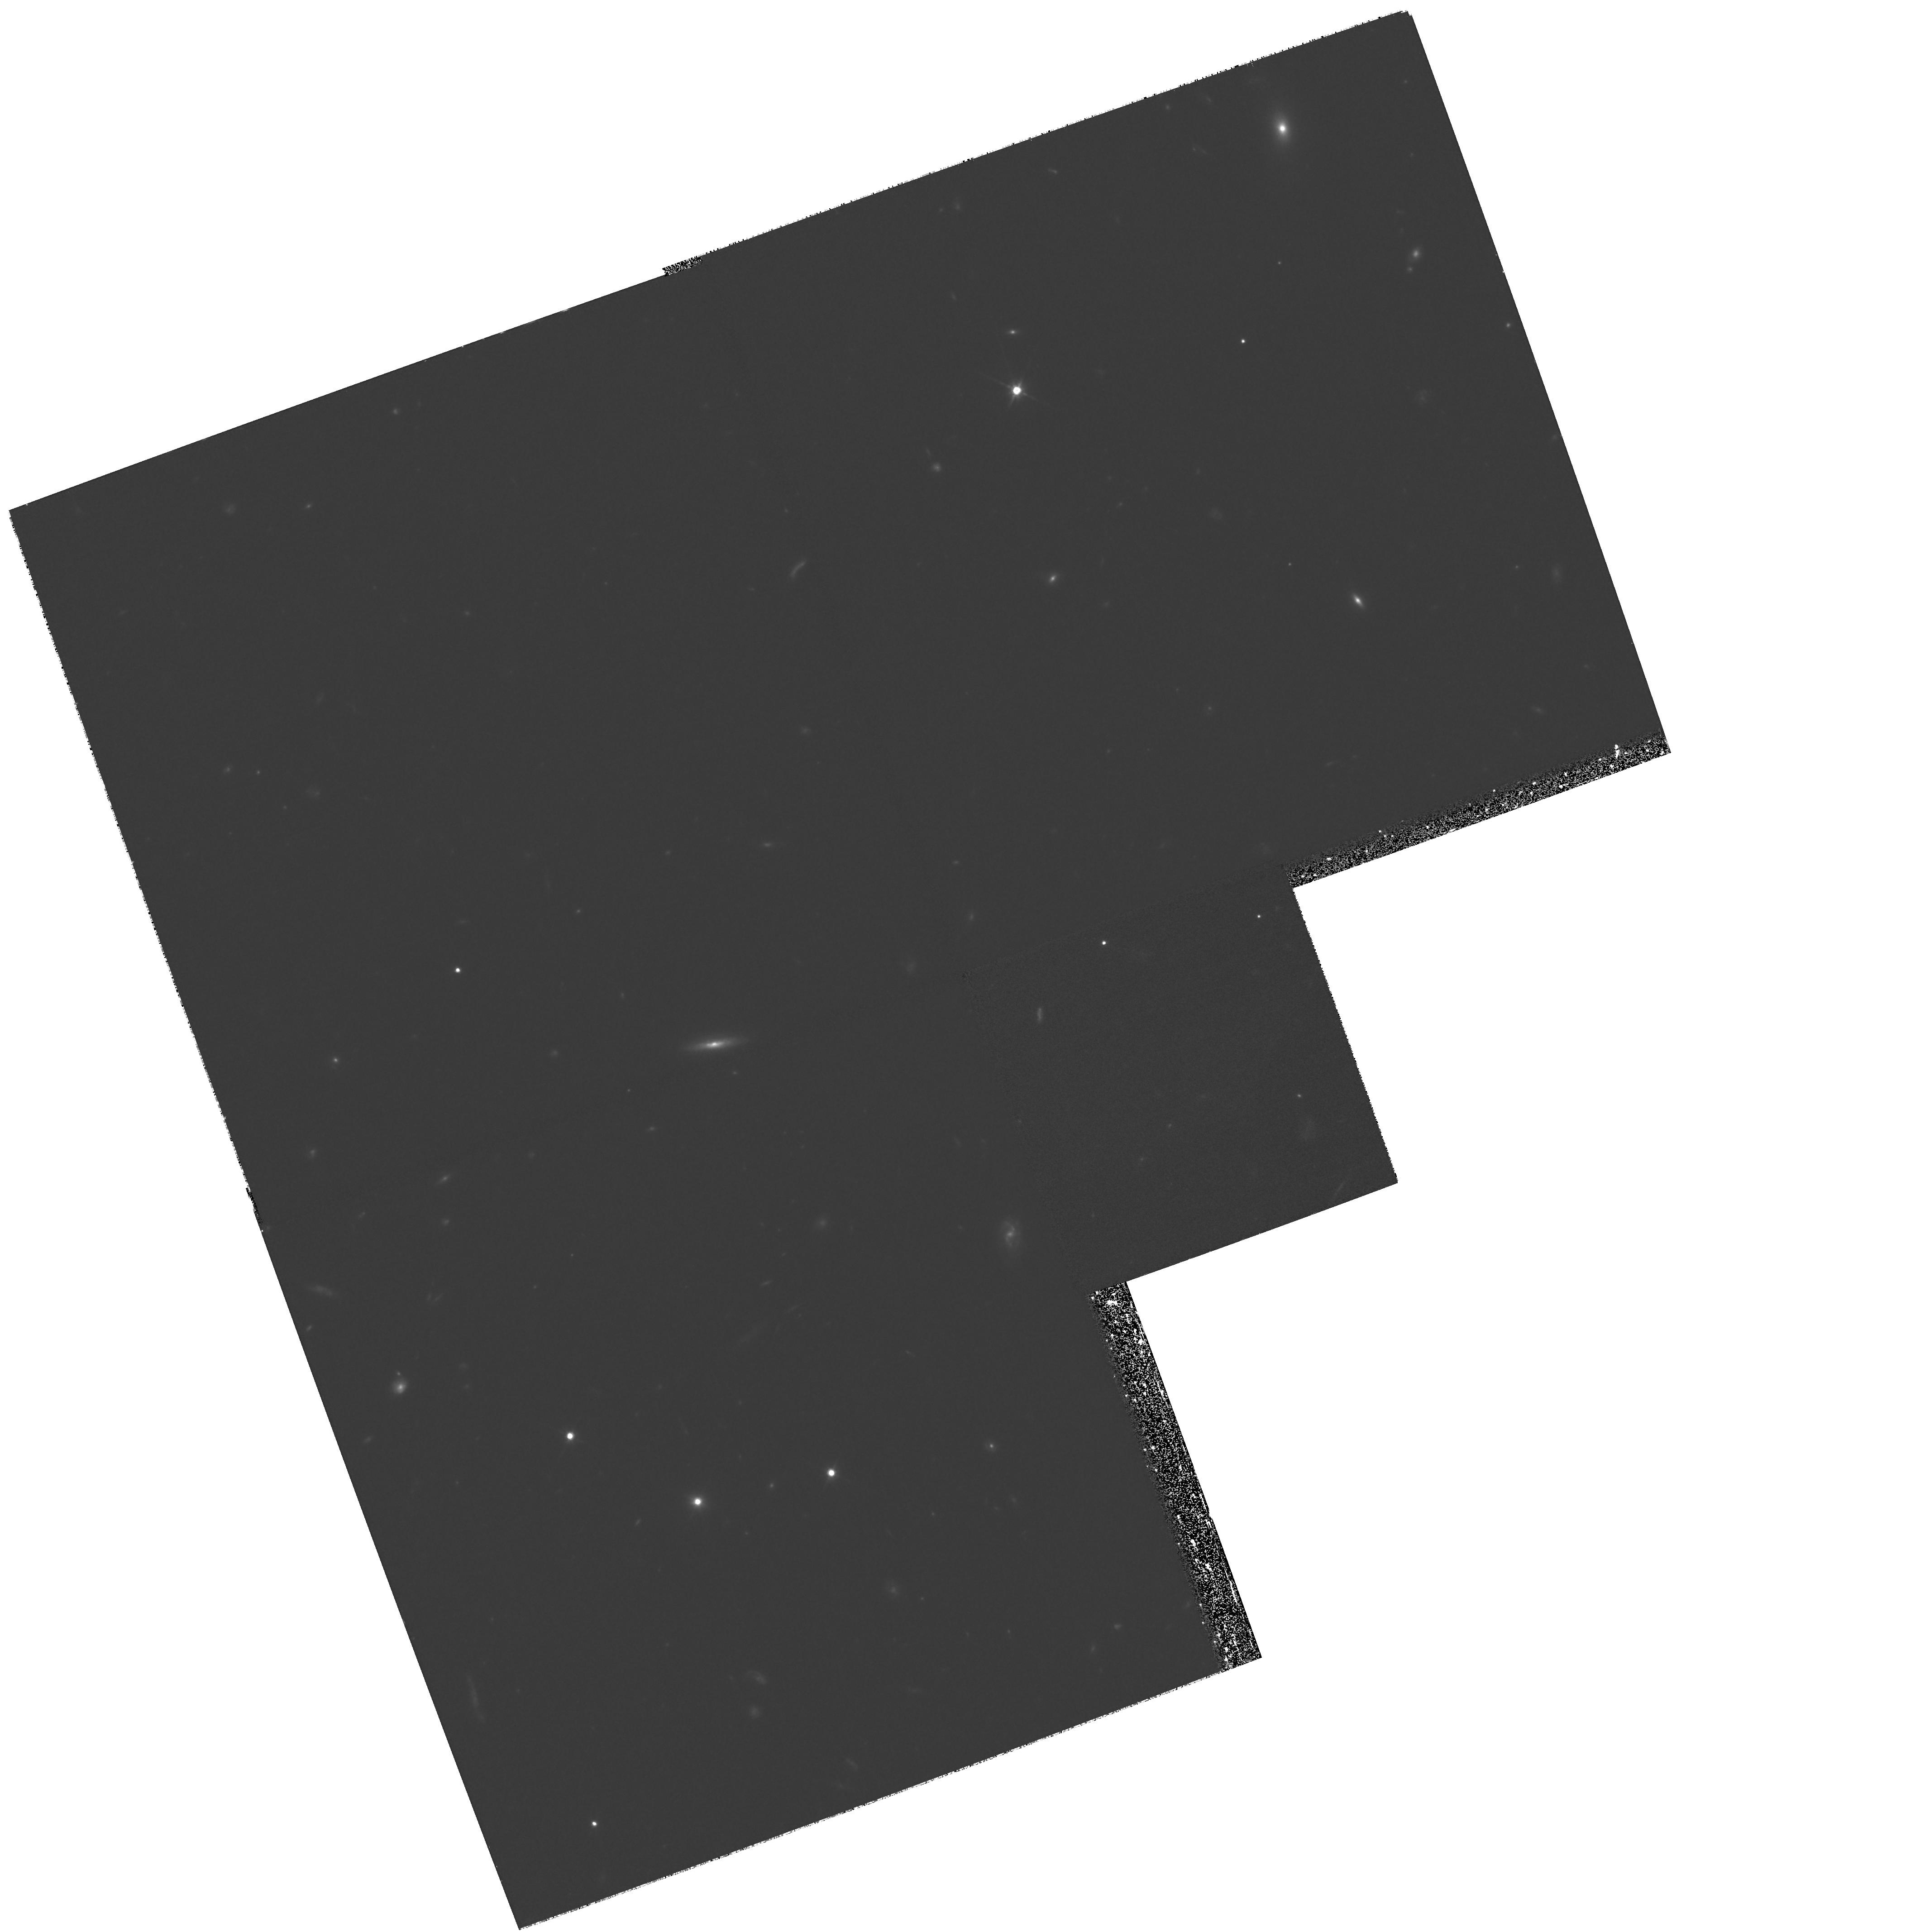
Target: CDF2
Instrument: WFPC2/PC
Filter: F814W
Exposure: 1.6 h
Observation ID: hst_8809_02_wfpc2_pc_f814w_u68j02

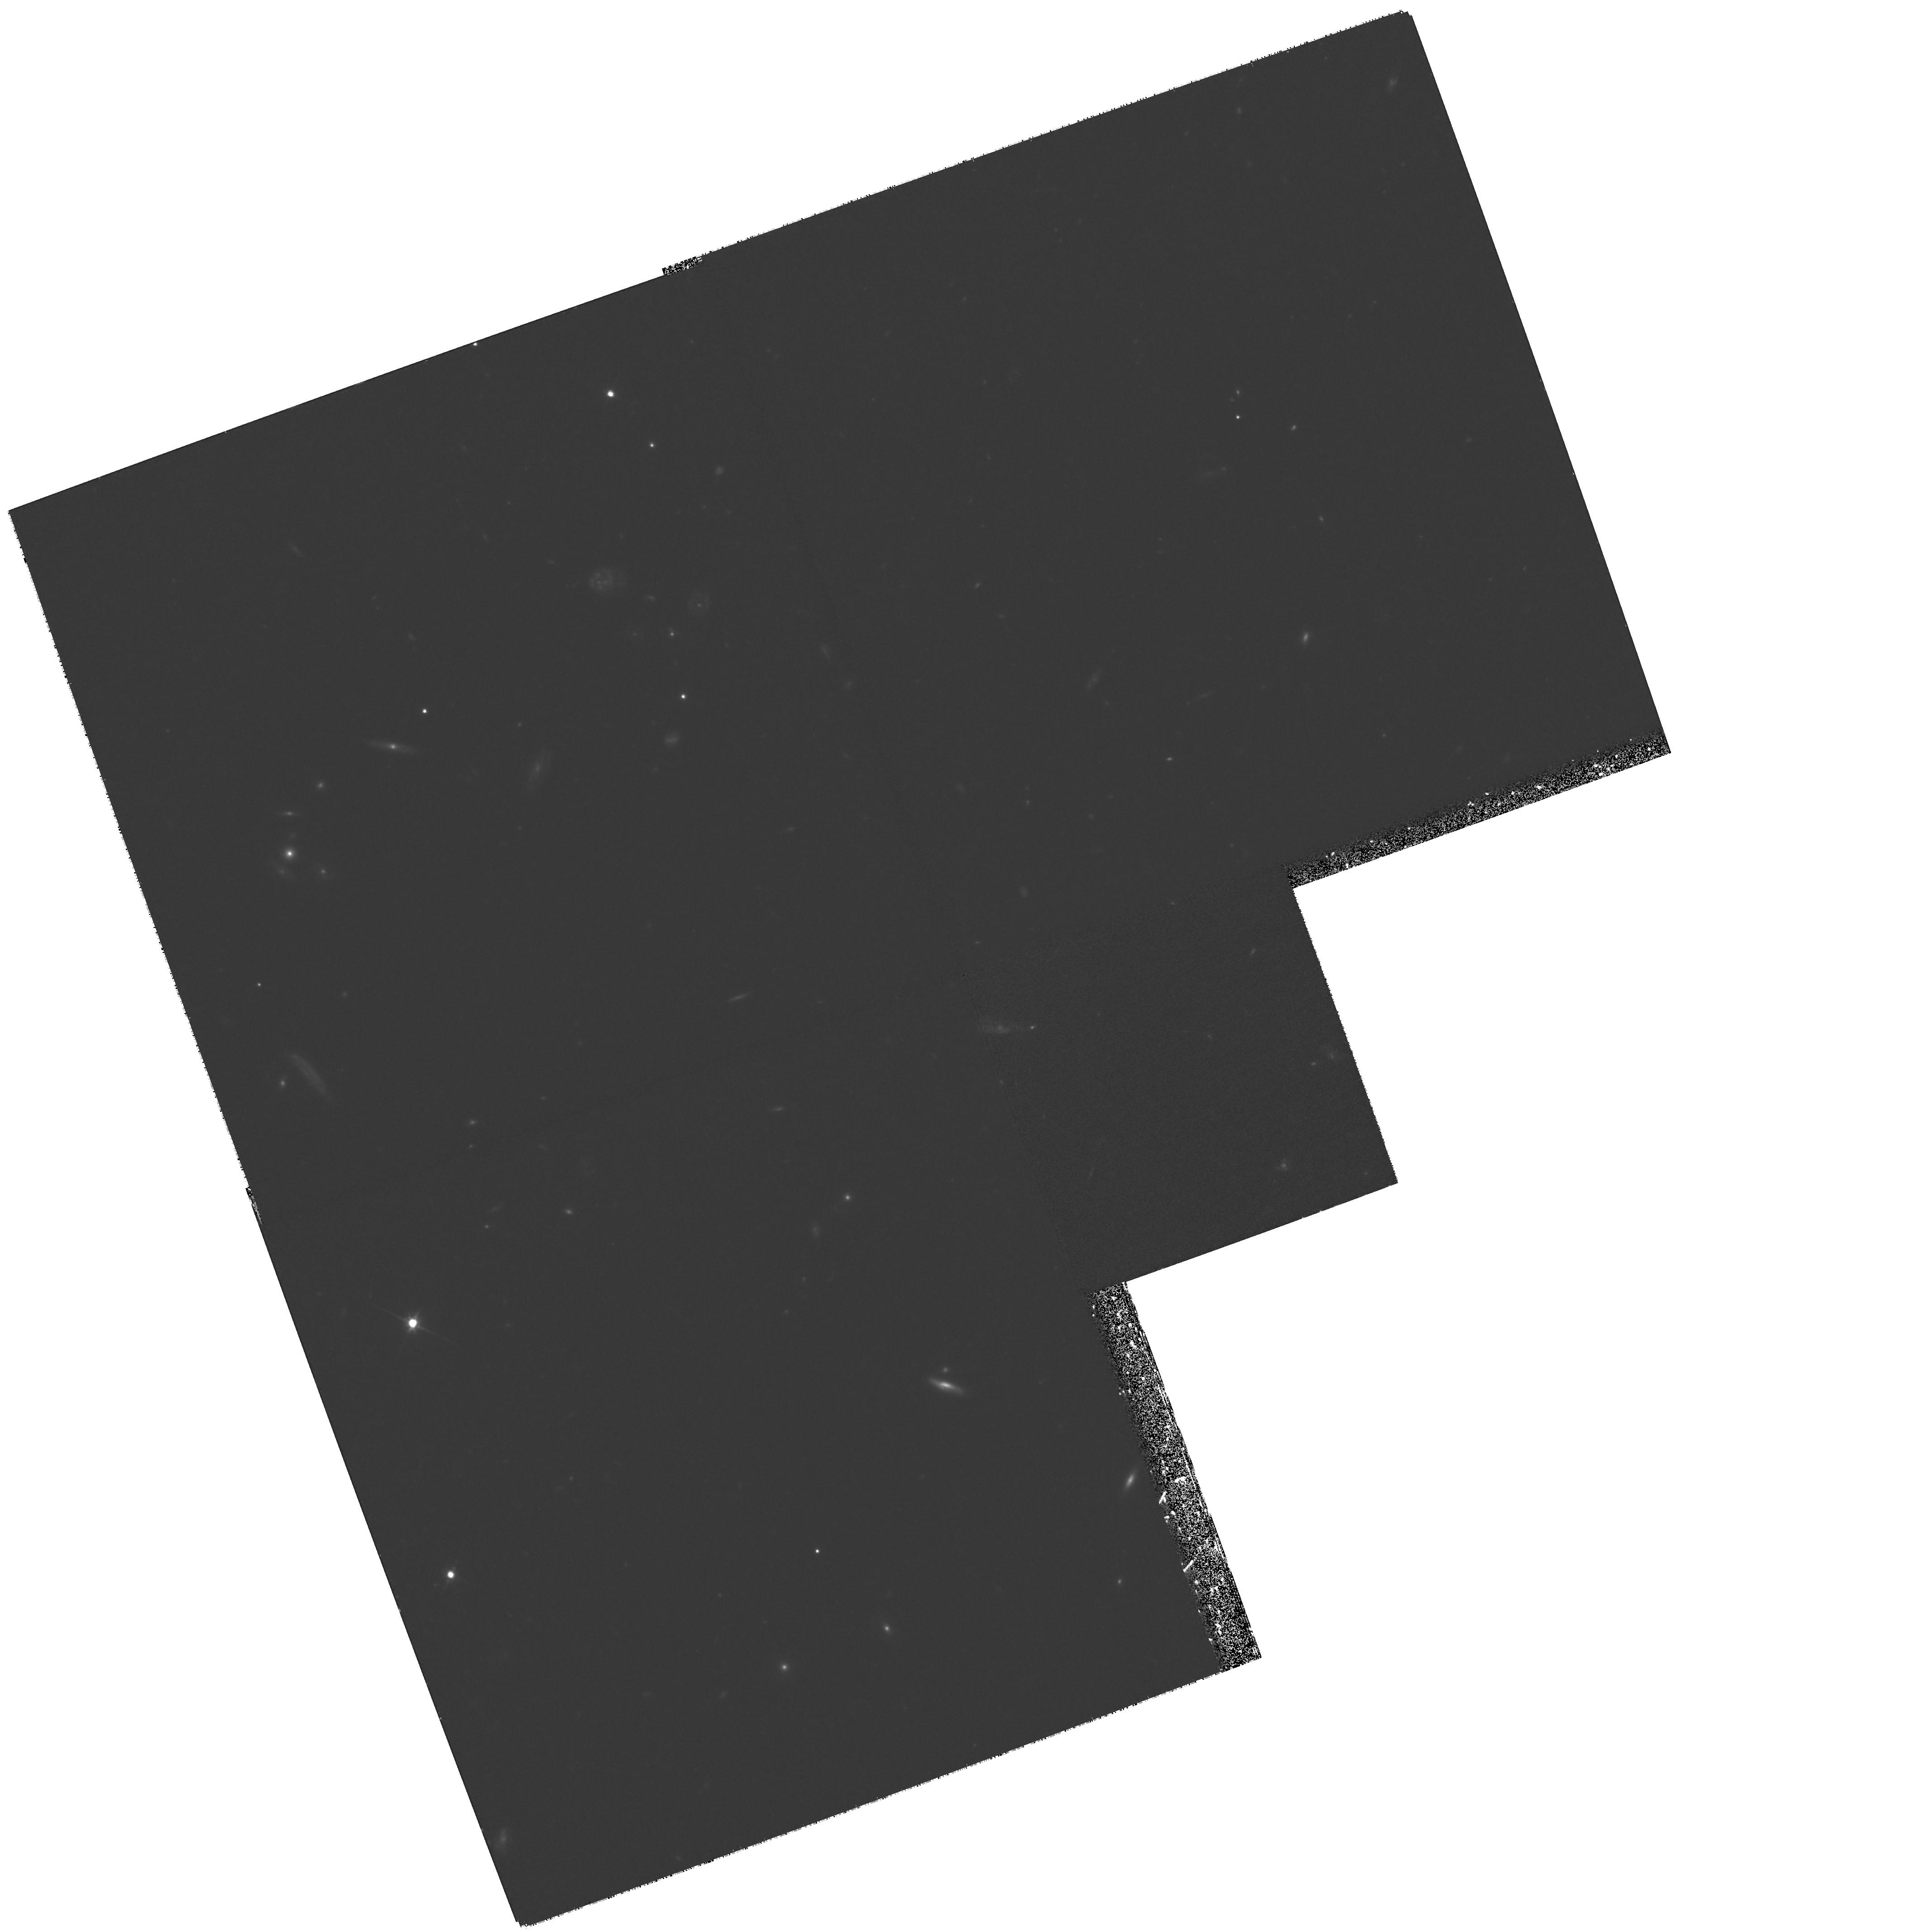
Target: CDF1
Instrument: WFPC2/PC
Filter: F814W
Exposure: 1.6 h
Observation ID: hst_8809_01_wfpc2_pc_f814w_u68j01

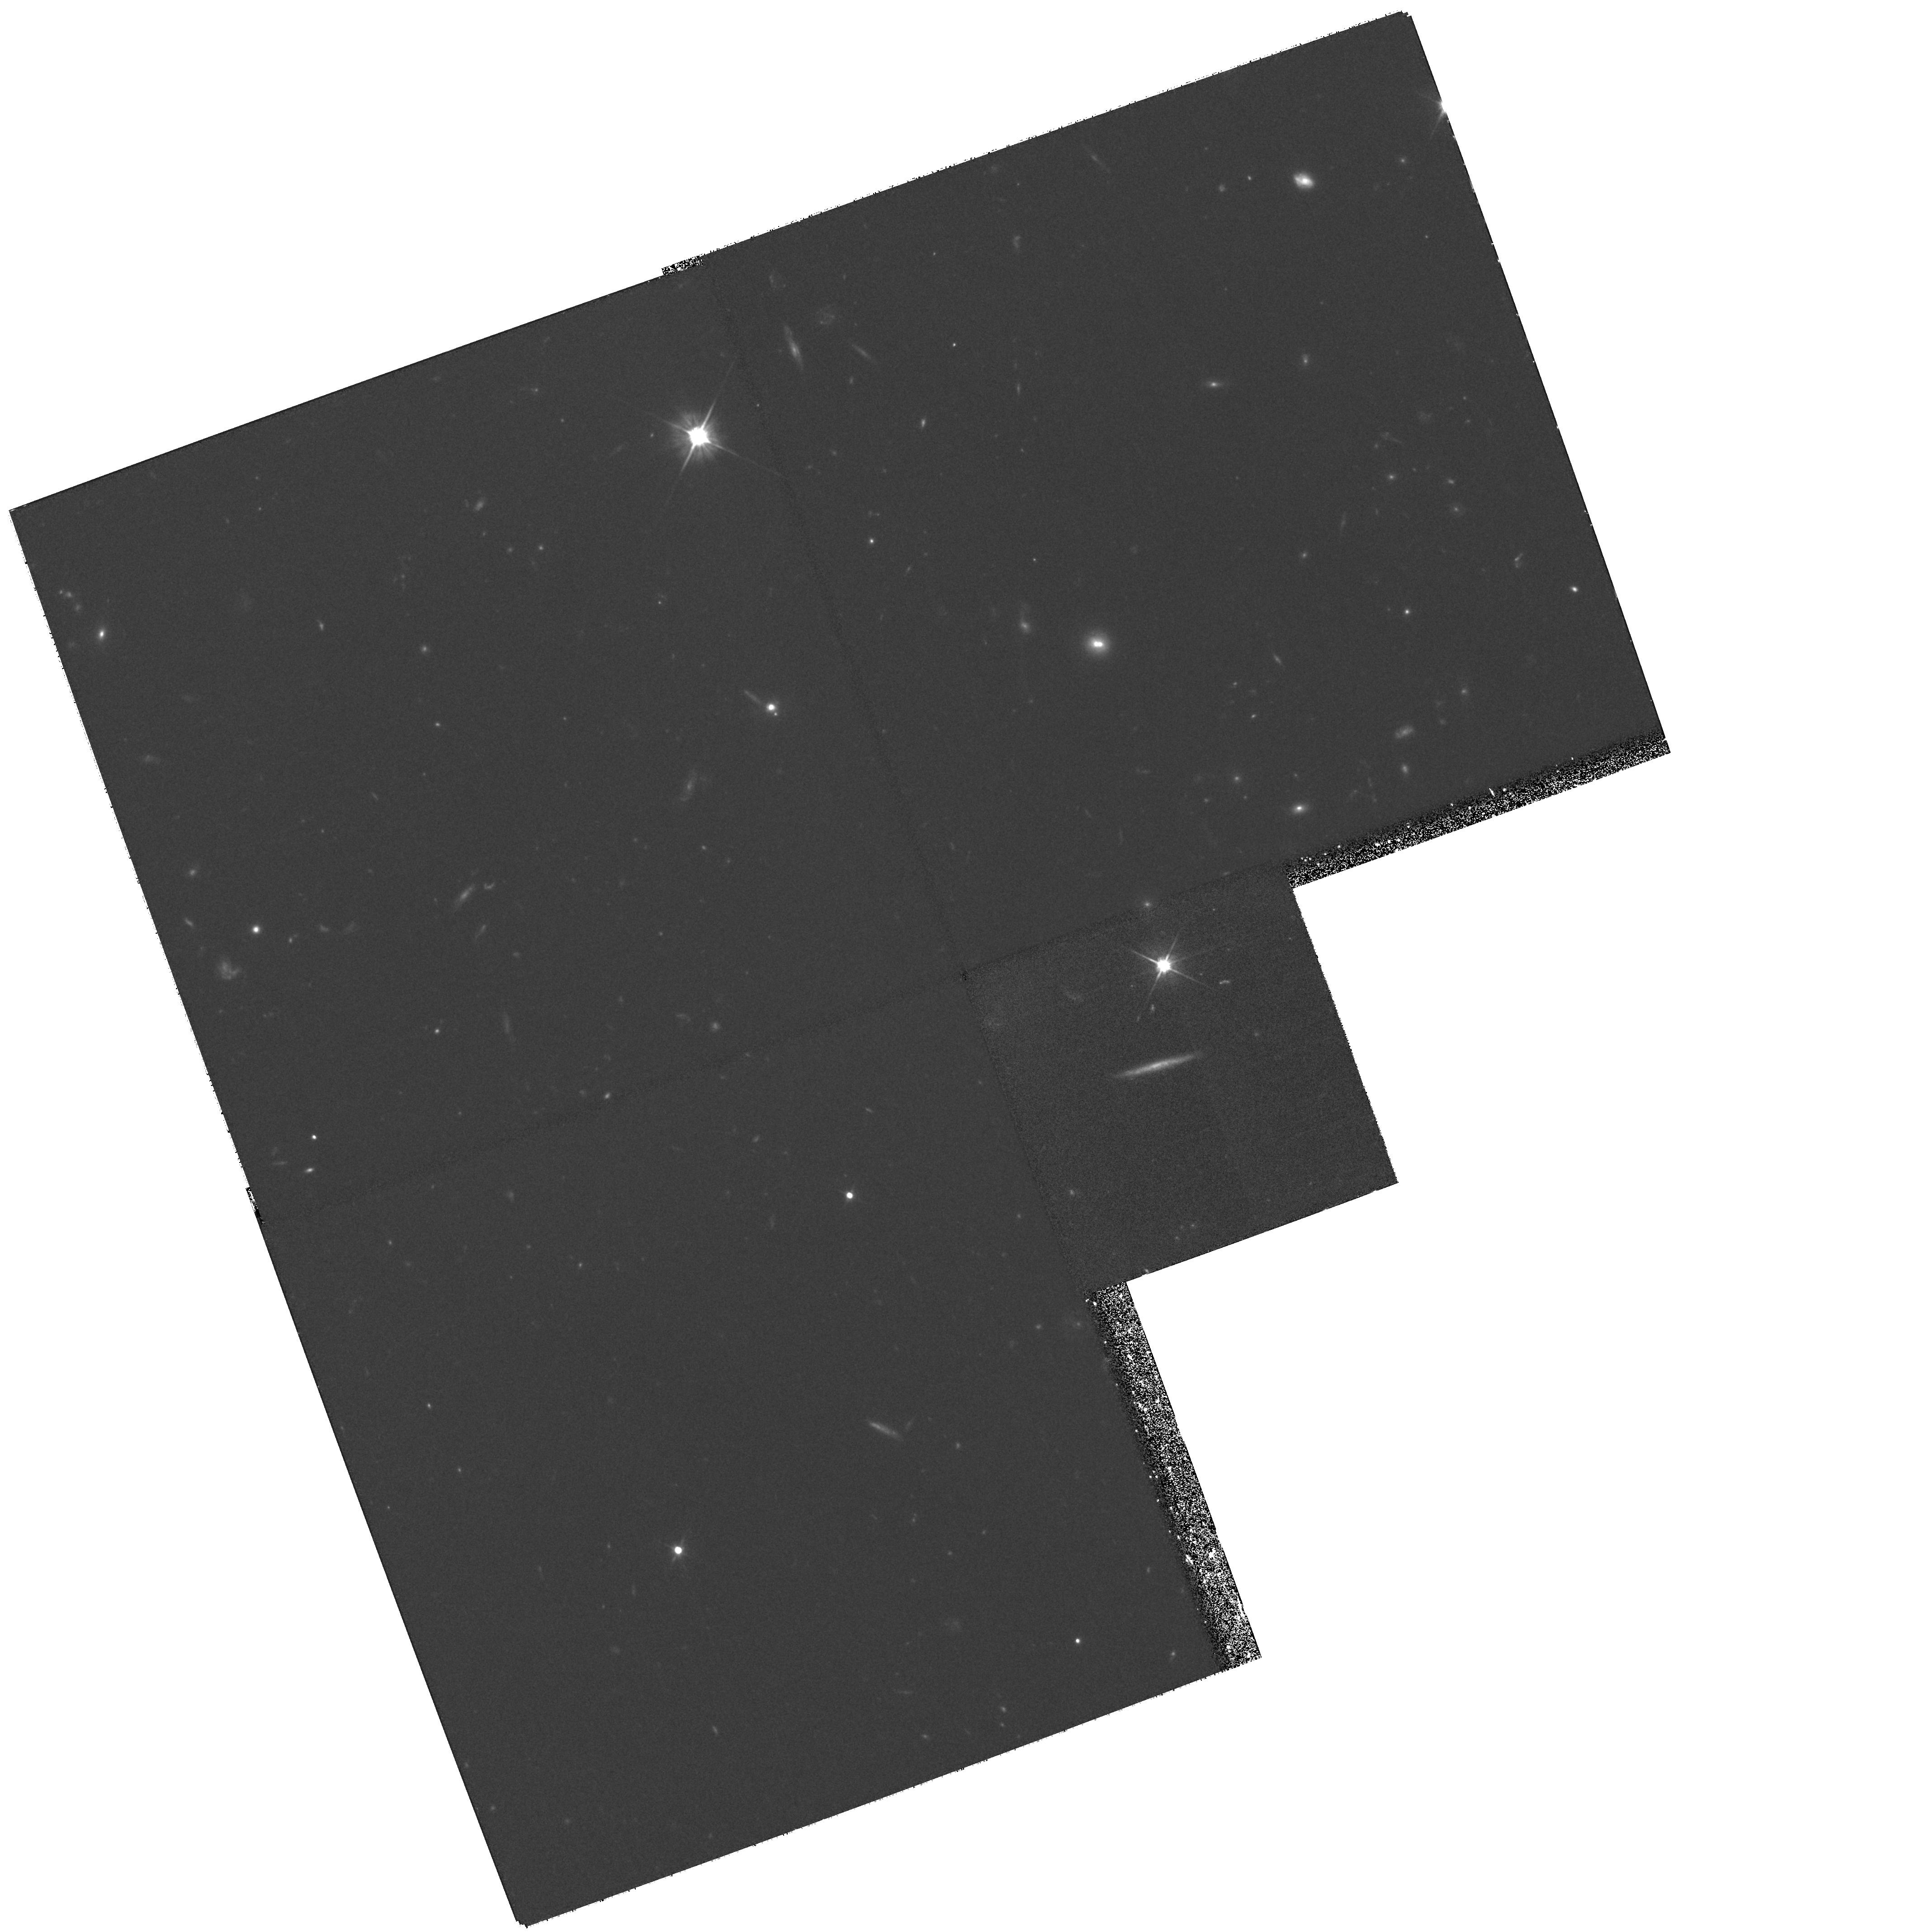
Target: CDF3
Instrument: WFPC2/PC
Filter: F606W
Exposure: 1 h
Observation ID: hst_8809_03_wfpc2_pc_f606w_u68j03

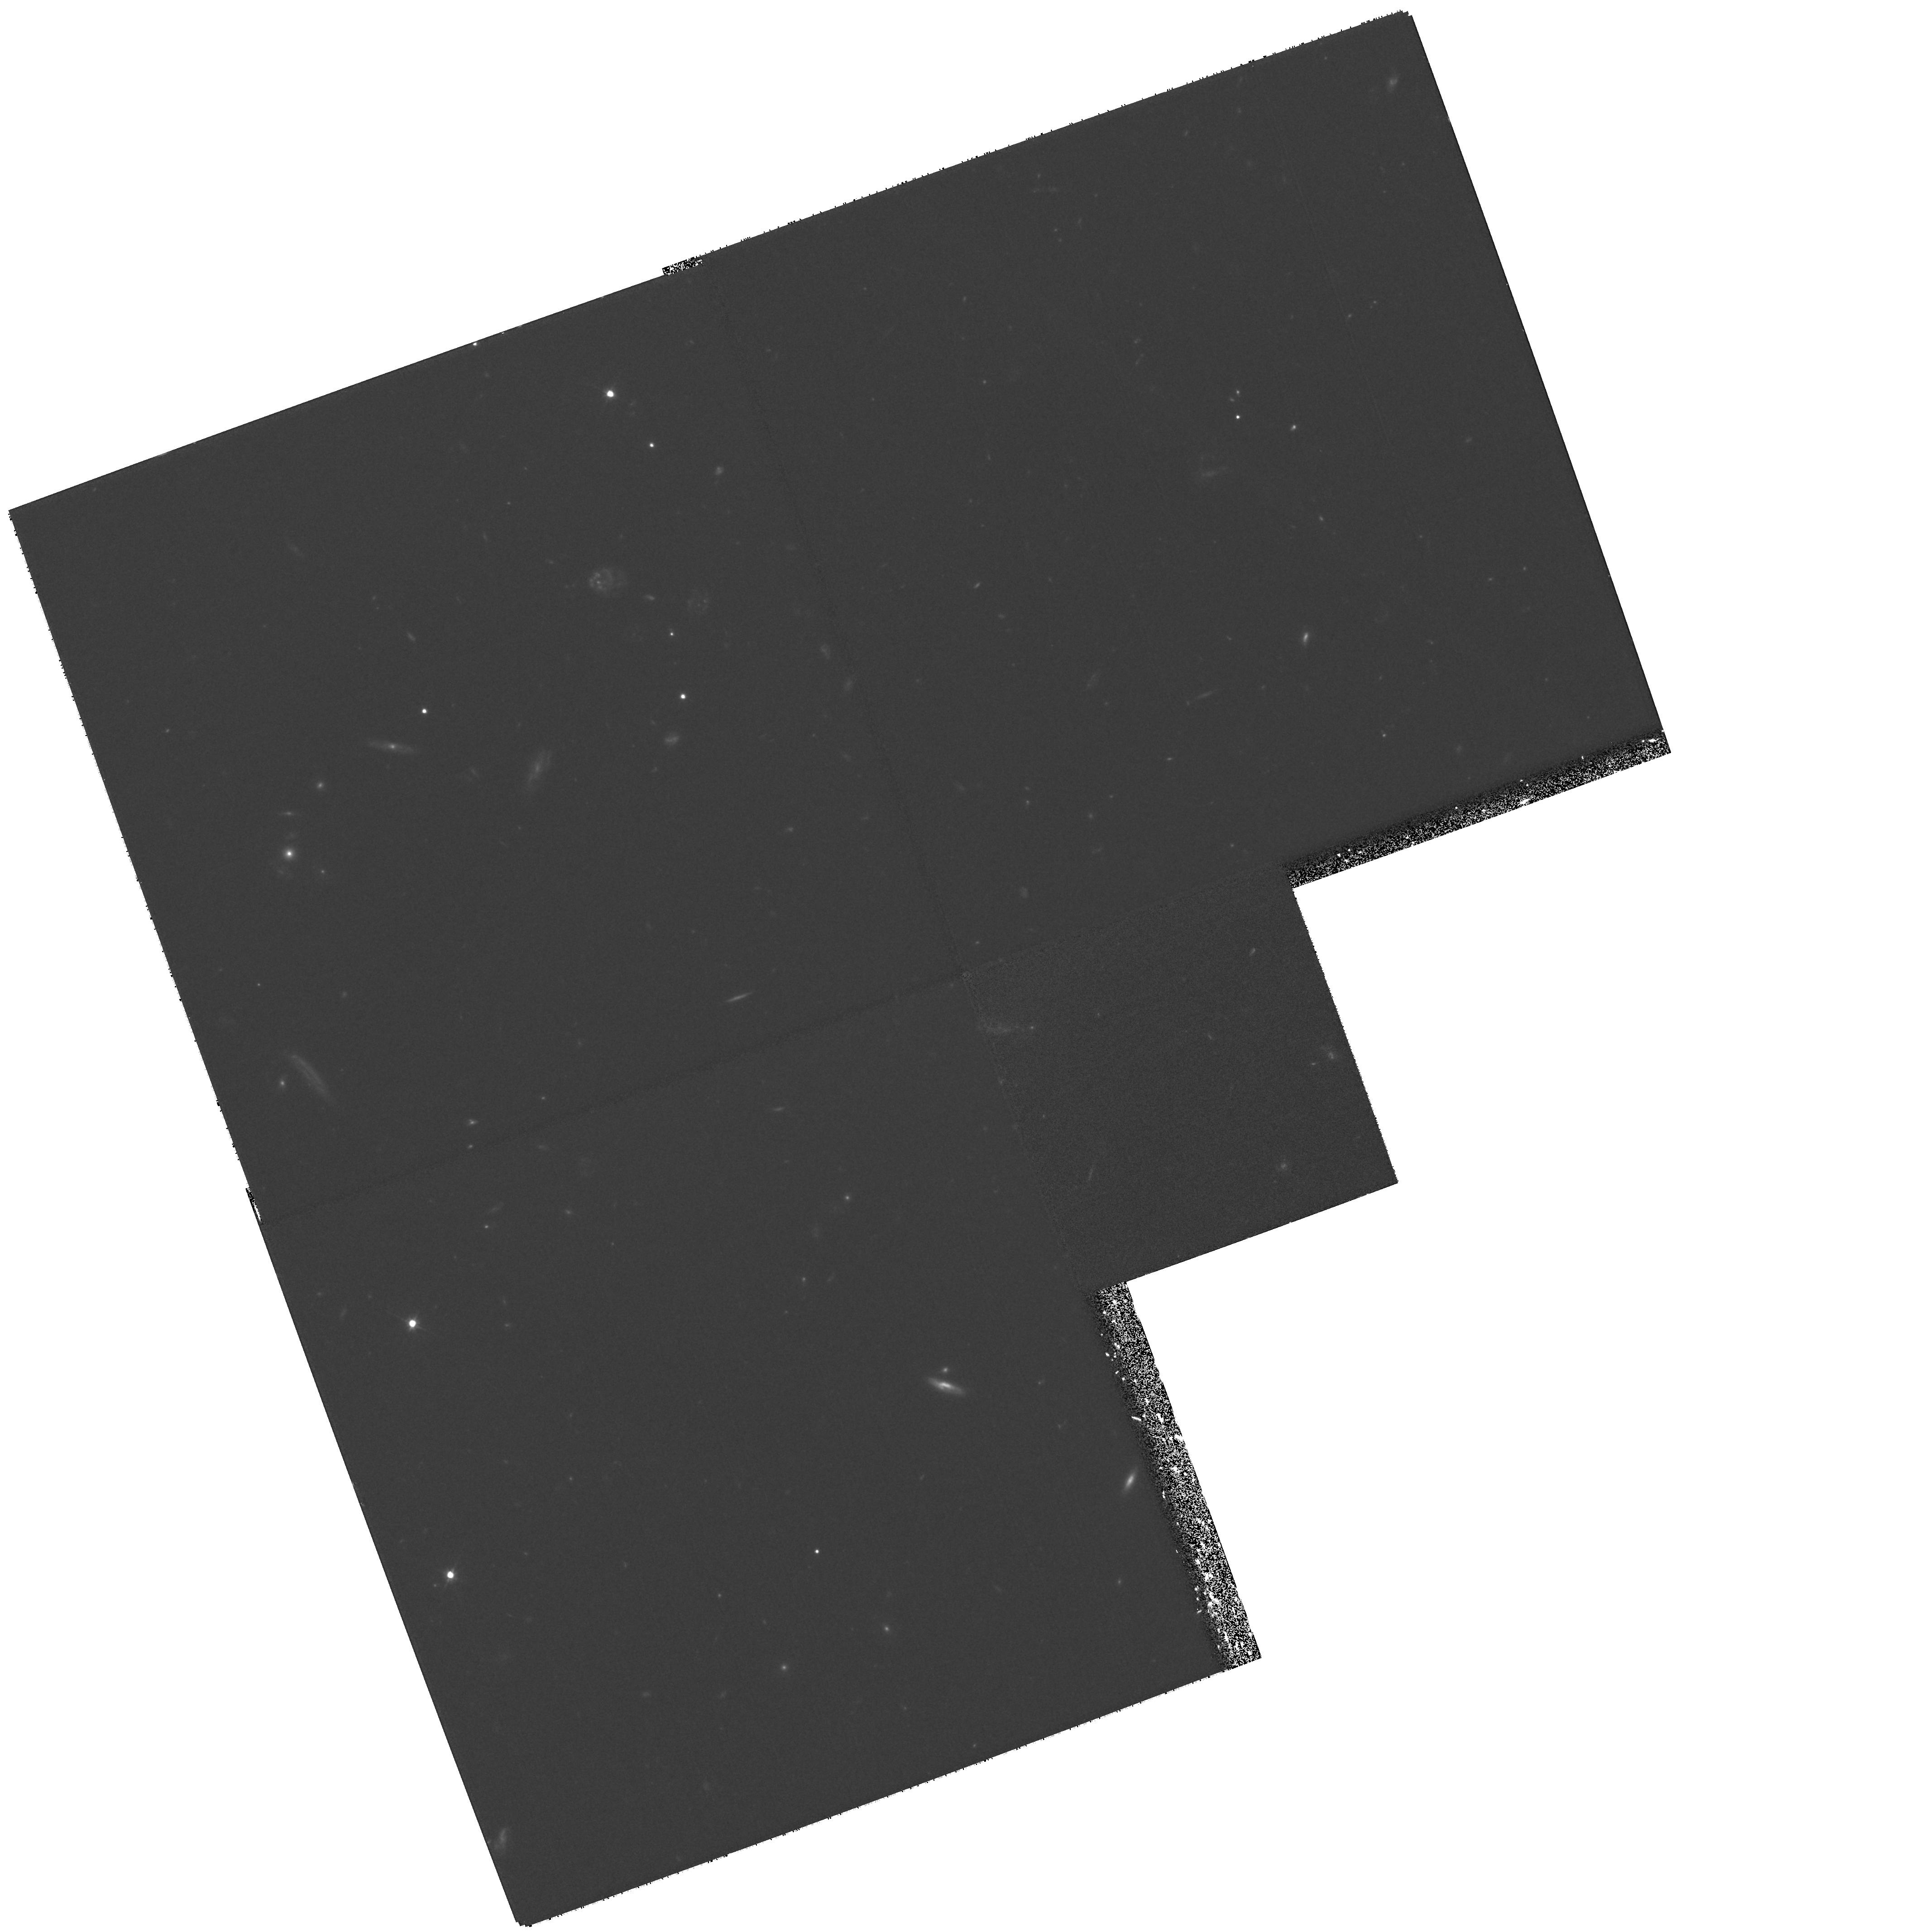
Target: CDF1
Instrument: WFPC2/PC
Filter: F606W
Exposure: 1 h
Observation ID: hst_8809_01_wfpc2_pc_f606w_u68j01

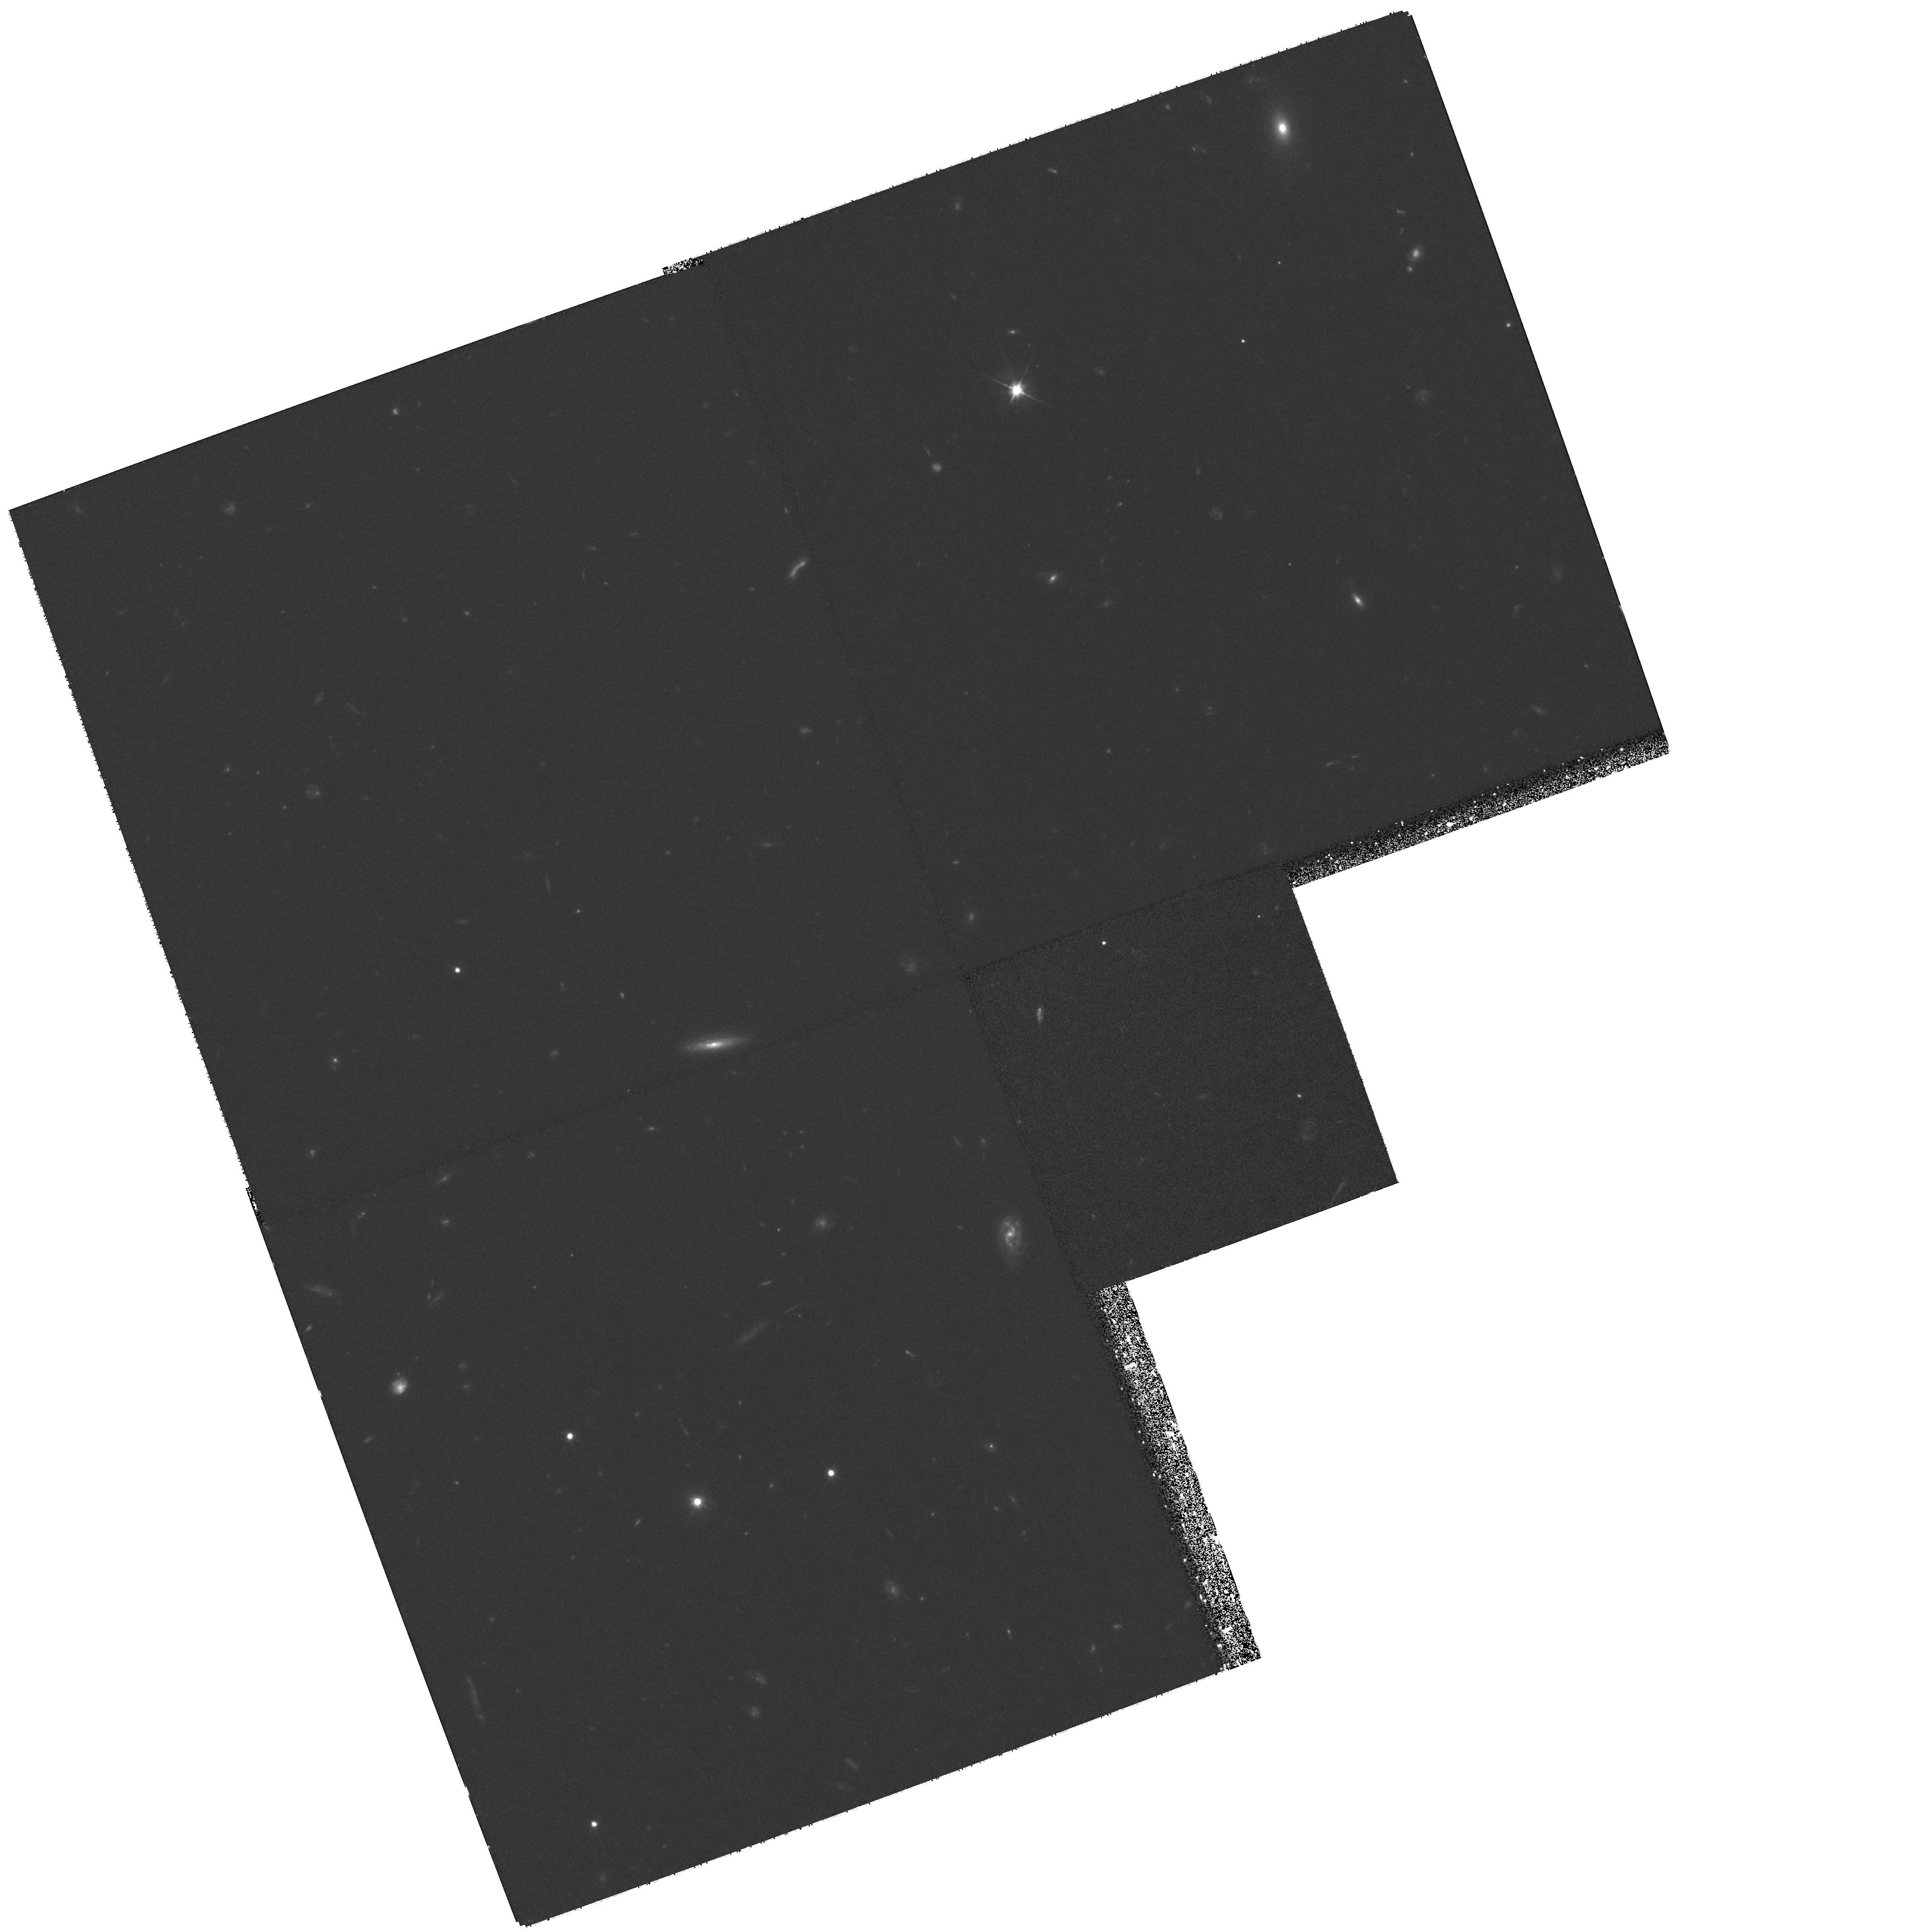
Target: CDF2
Instrument: WFPC2/PC
Filter: F606W
Exposure: 1 h
Observation ID: hst_8809_02_wfpc2_pc_f606w_u68j02

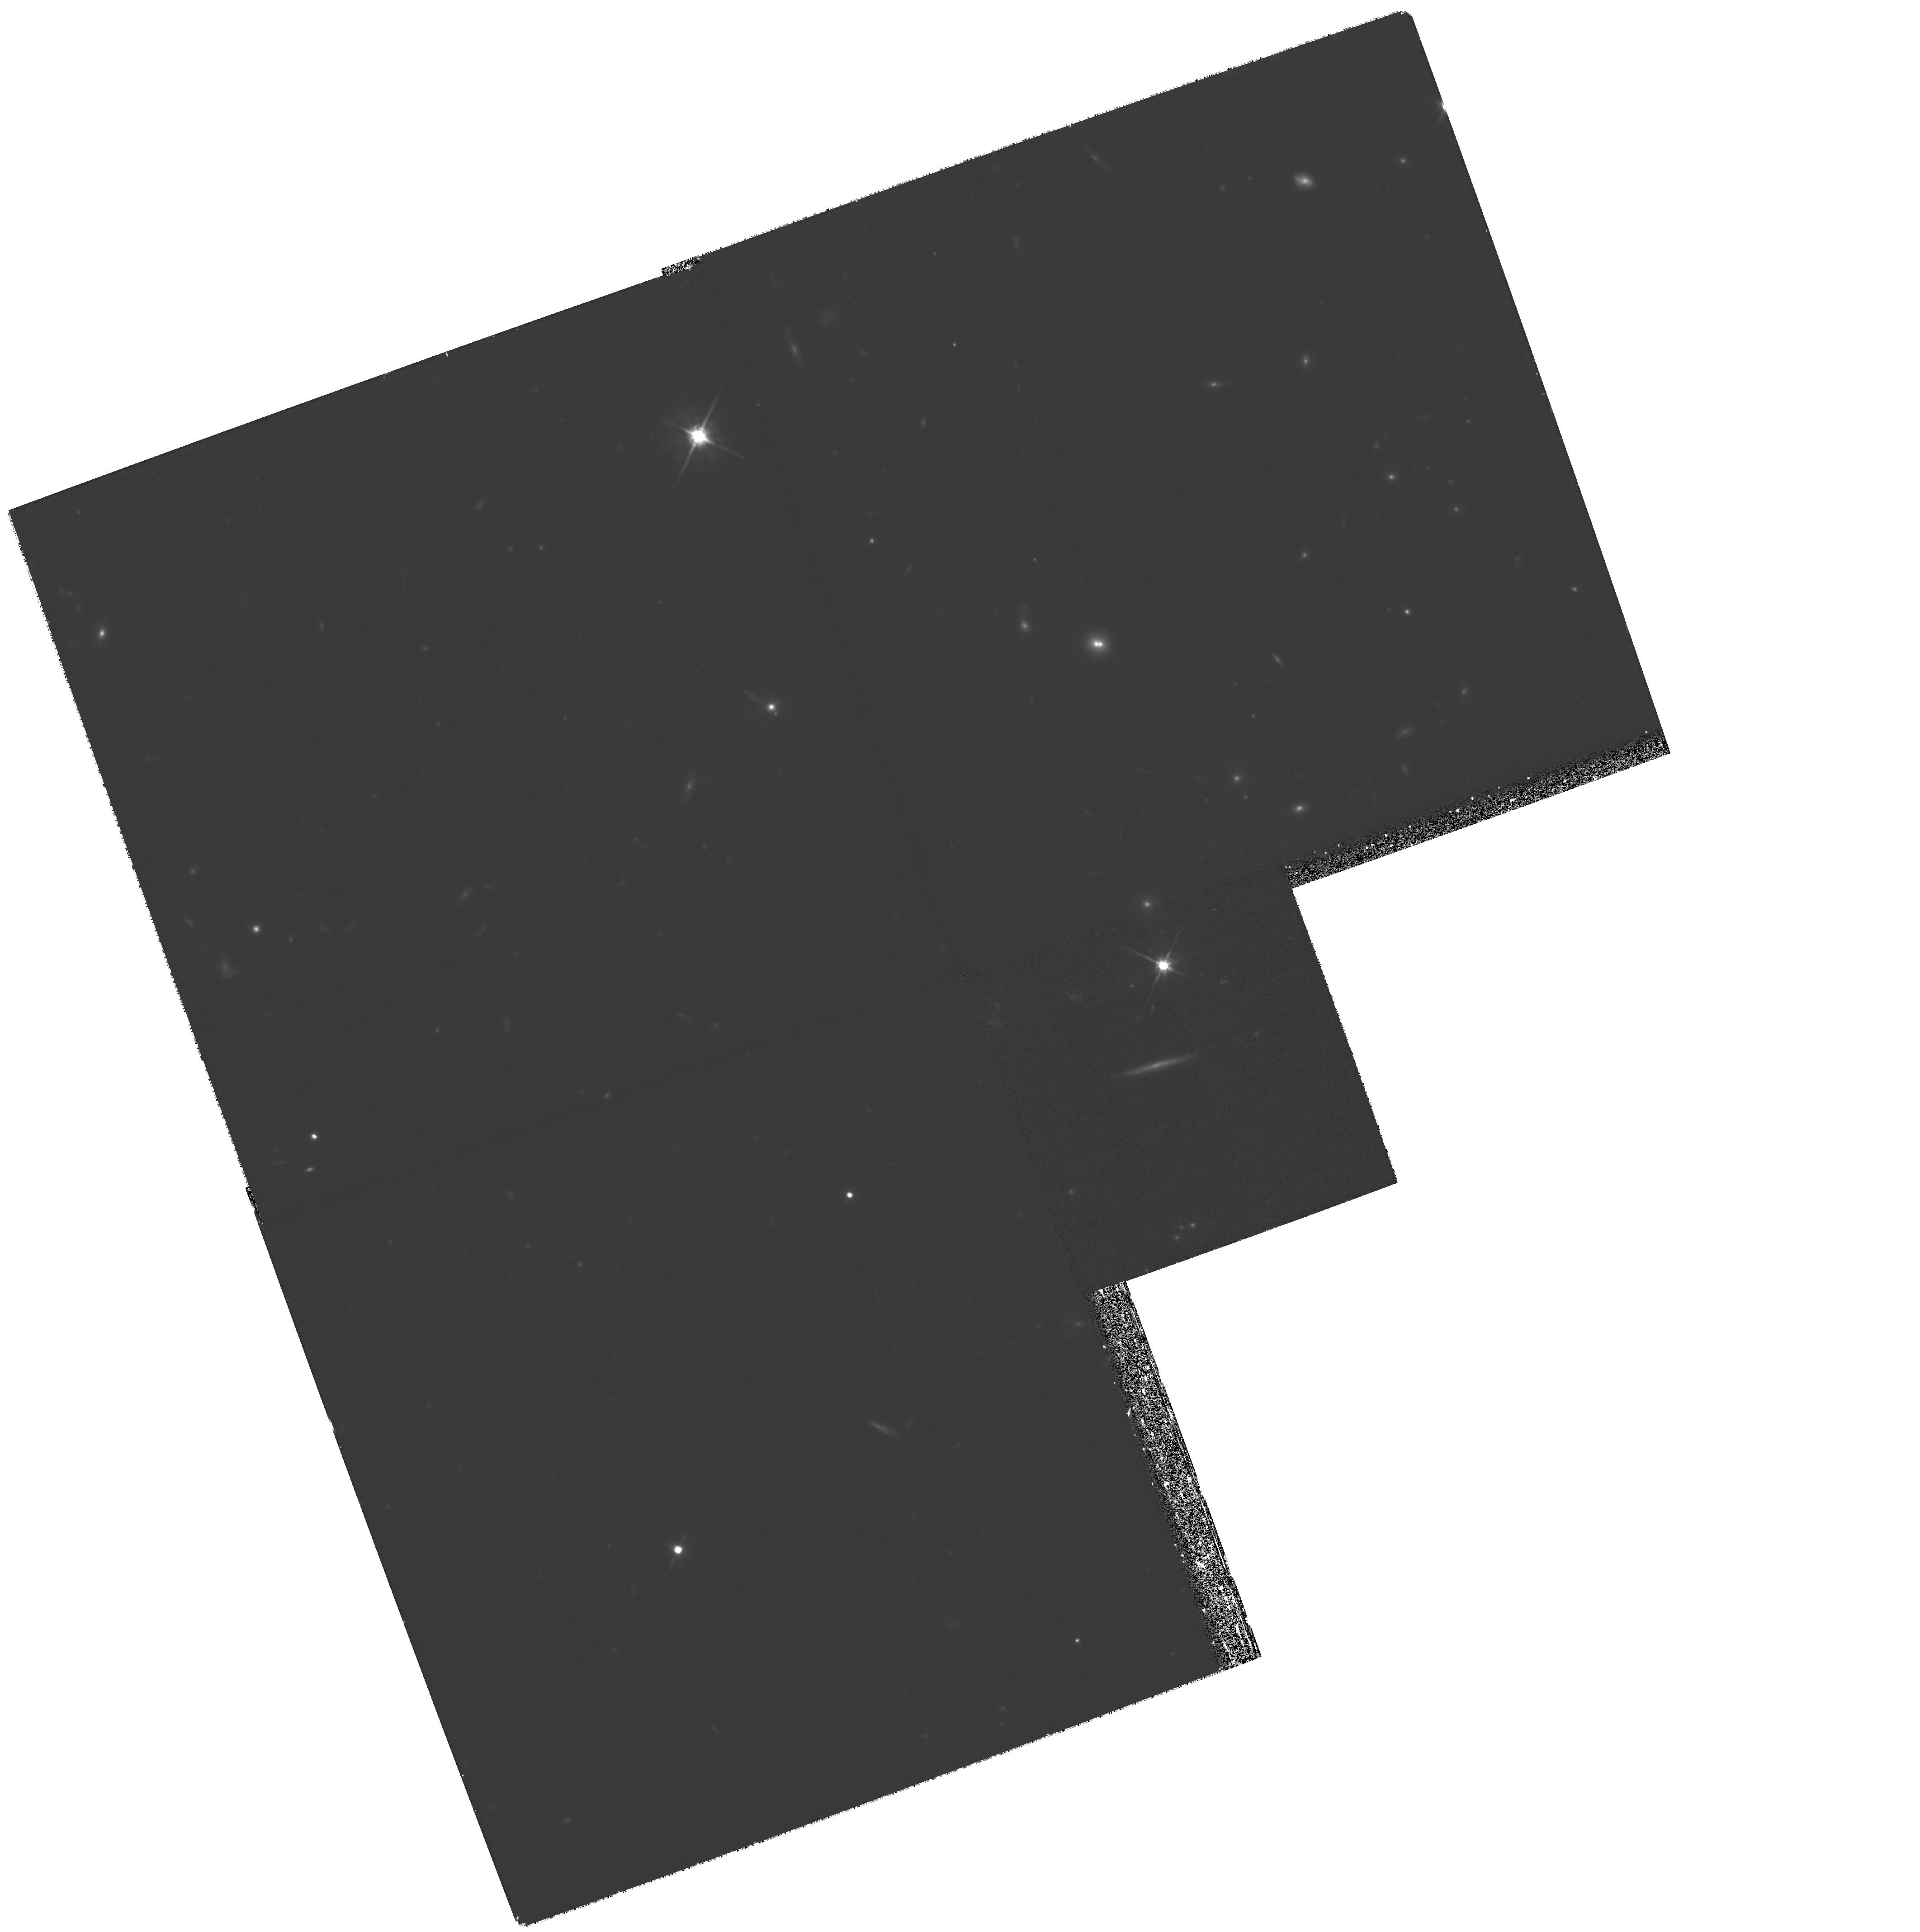
Target: CDF3
Instrument: WFPC2/PC
Filter: F814W
Exposure: 1.6 h
Observation ID: hst_8809_03_wfpc2_pc_f814w_u68j03

Imaging the Chandra Deep Field with HST (PI: Schreier, Ethan J.)

We propose to observe three candidate target fields from the AXAF deep field with WFPC2 in two bands. We will obtain high angular resolution images of the host galaxies of the AGNs detected in the X-rays. We will observe the target areas in 3 WFPC2 fields, each one of which contains a number of interesting objects that have been detected in the X-rays. Several ongoing programs at ground based telescopes are ensuring that all the detected AGNs have multicolor NIR and optical photometry. However, only the HST data will allow us to disentangle the contribution of the host galaxy from the AGN and resolve the morphology of the former. This will allow us to assess the role of tidal interactions and distorted morphologies in enhancing the number density of AGNs at high redshift, and, by detecting color gradients, to clarify the relation between AGN and starburst activity in the past.